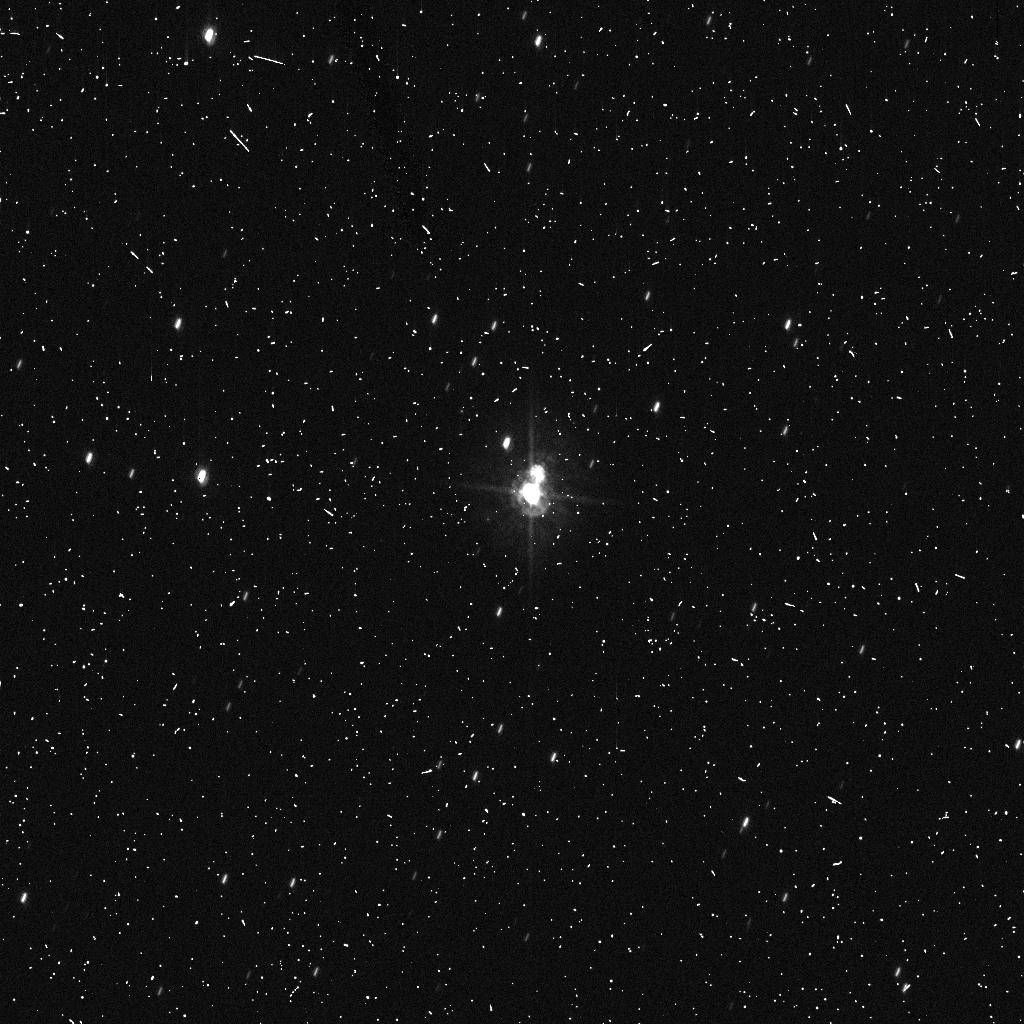
Target: PLUTO. Instrument: ACS/HRC. Filter: F435W. Exposure: 8 min. Observation ID: j9l602lsq

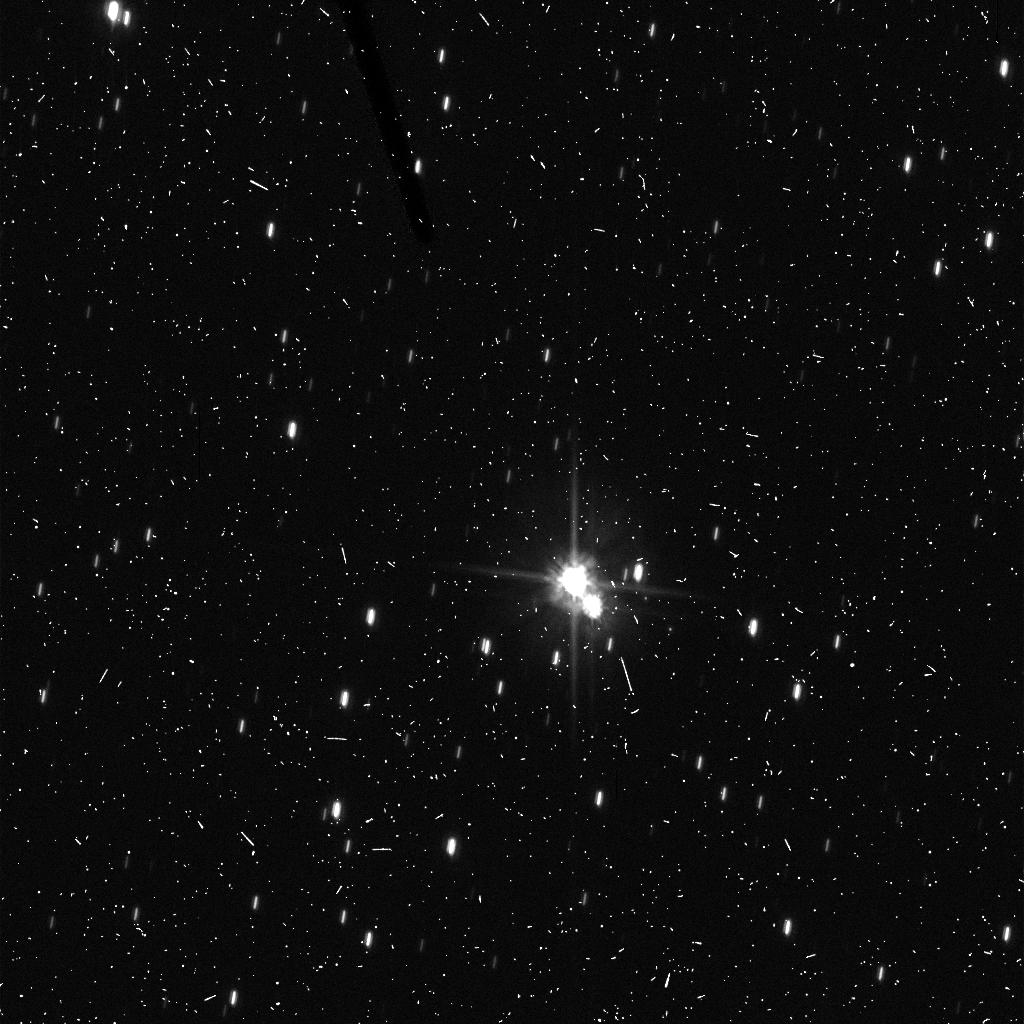
Target: PLUTO. Instrument: ACS/HRC. Filter: F606W. Exposure: 8 min. Observation ID: j9l601meq

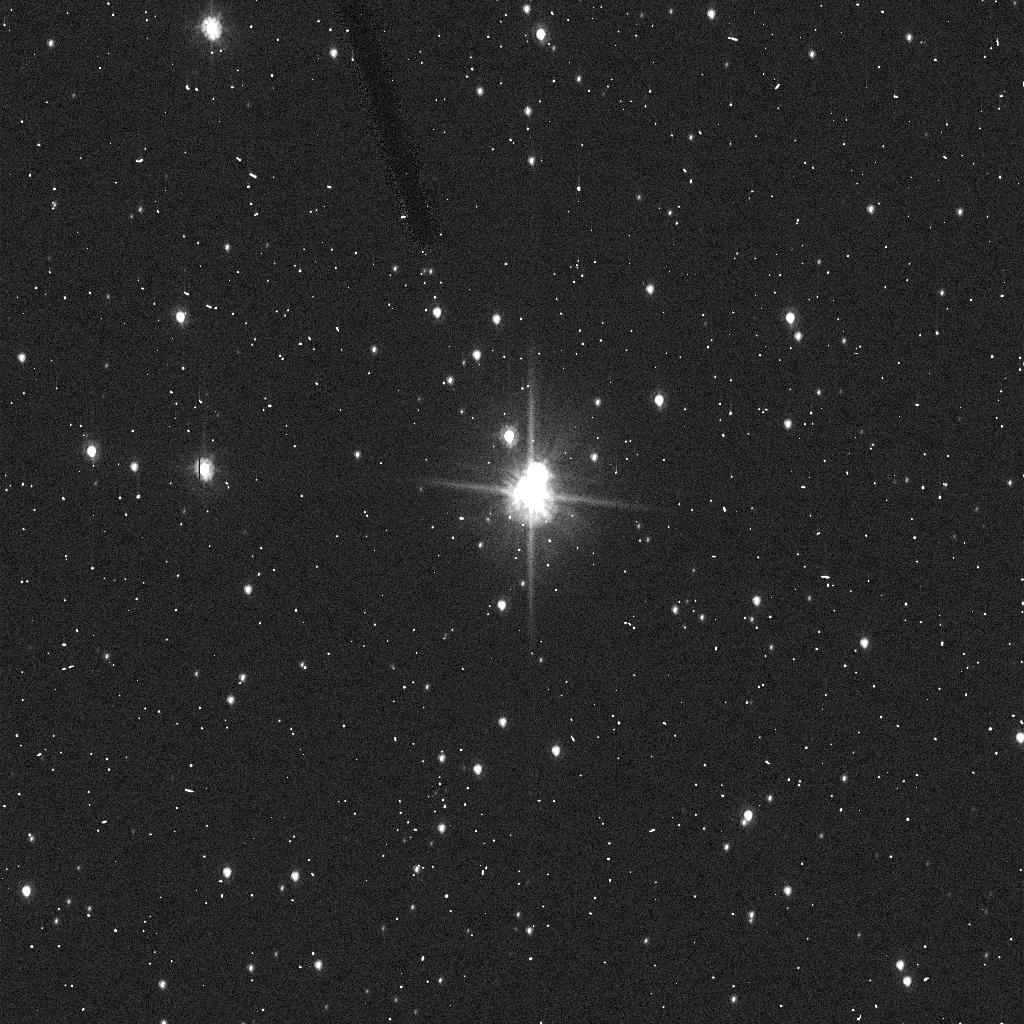
Target: PLUTO. Instrument: ACS/HRC. Filter: F606W. Exposure: 2 min. Observation ID: j9l602lrq

Confirming the Discovery of Two New Satellites of Pluto (PI: Weaver, Hal)

We detected two new objects ~2 arcsec from Pluto during our recent deep search for companions using the ACS / WFC mode (HST GO program 10427). Either these objects are newly discovered satellites of Pluto, or they are previously undiscovered Plutino KBOs that happened to be located along the line-of-sight to Pluto. The ramifications are enormous for our understanding of the origin and evolution of the Pluto-Charon system, and for our understanding of KBO satellite formation in general, if these new objects are satellites of Pluto. Thus, we request two orbits of HST observing time as soon as possible, to confirm that these newly discovered objects are truly satellites of Pluto.